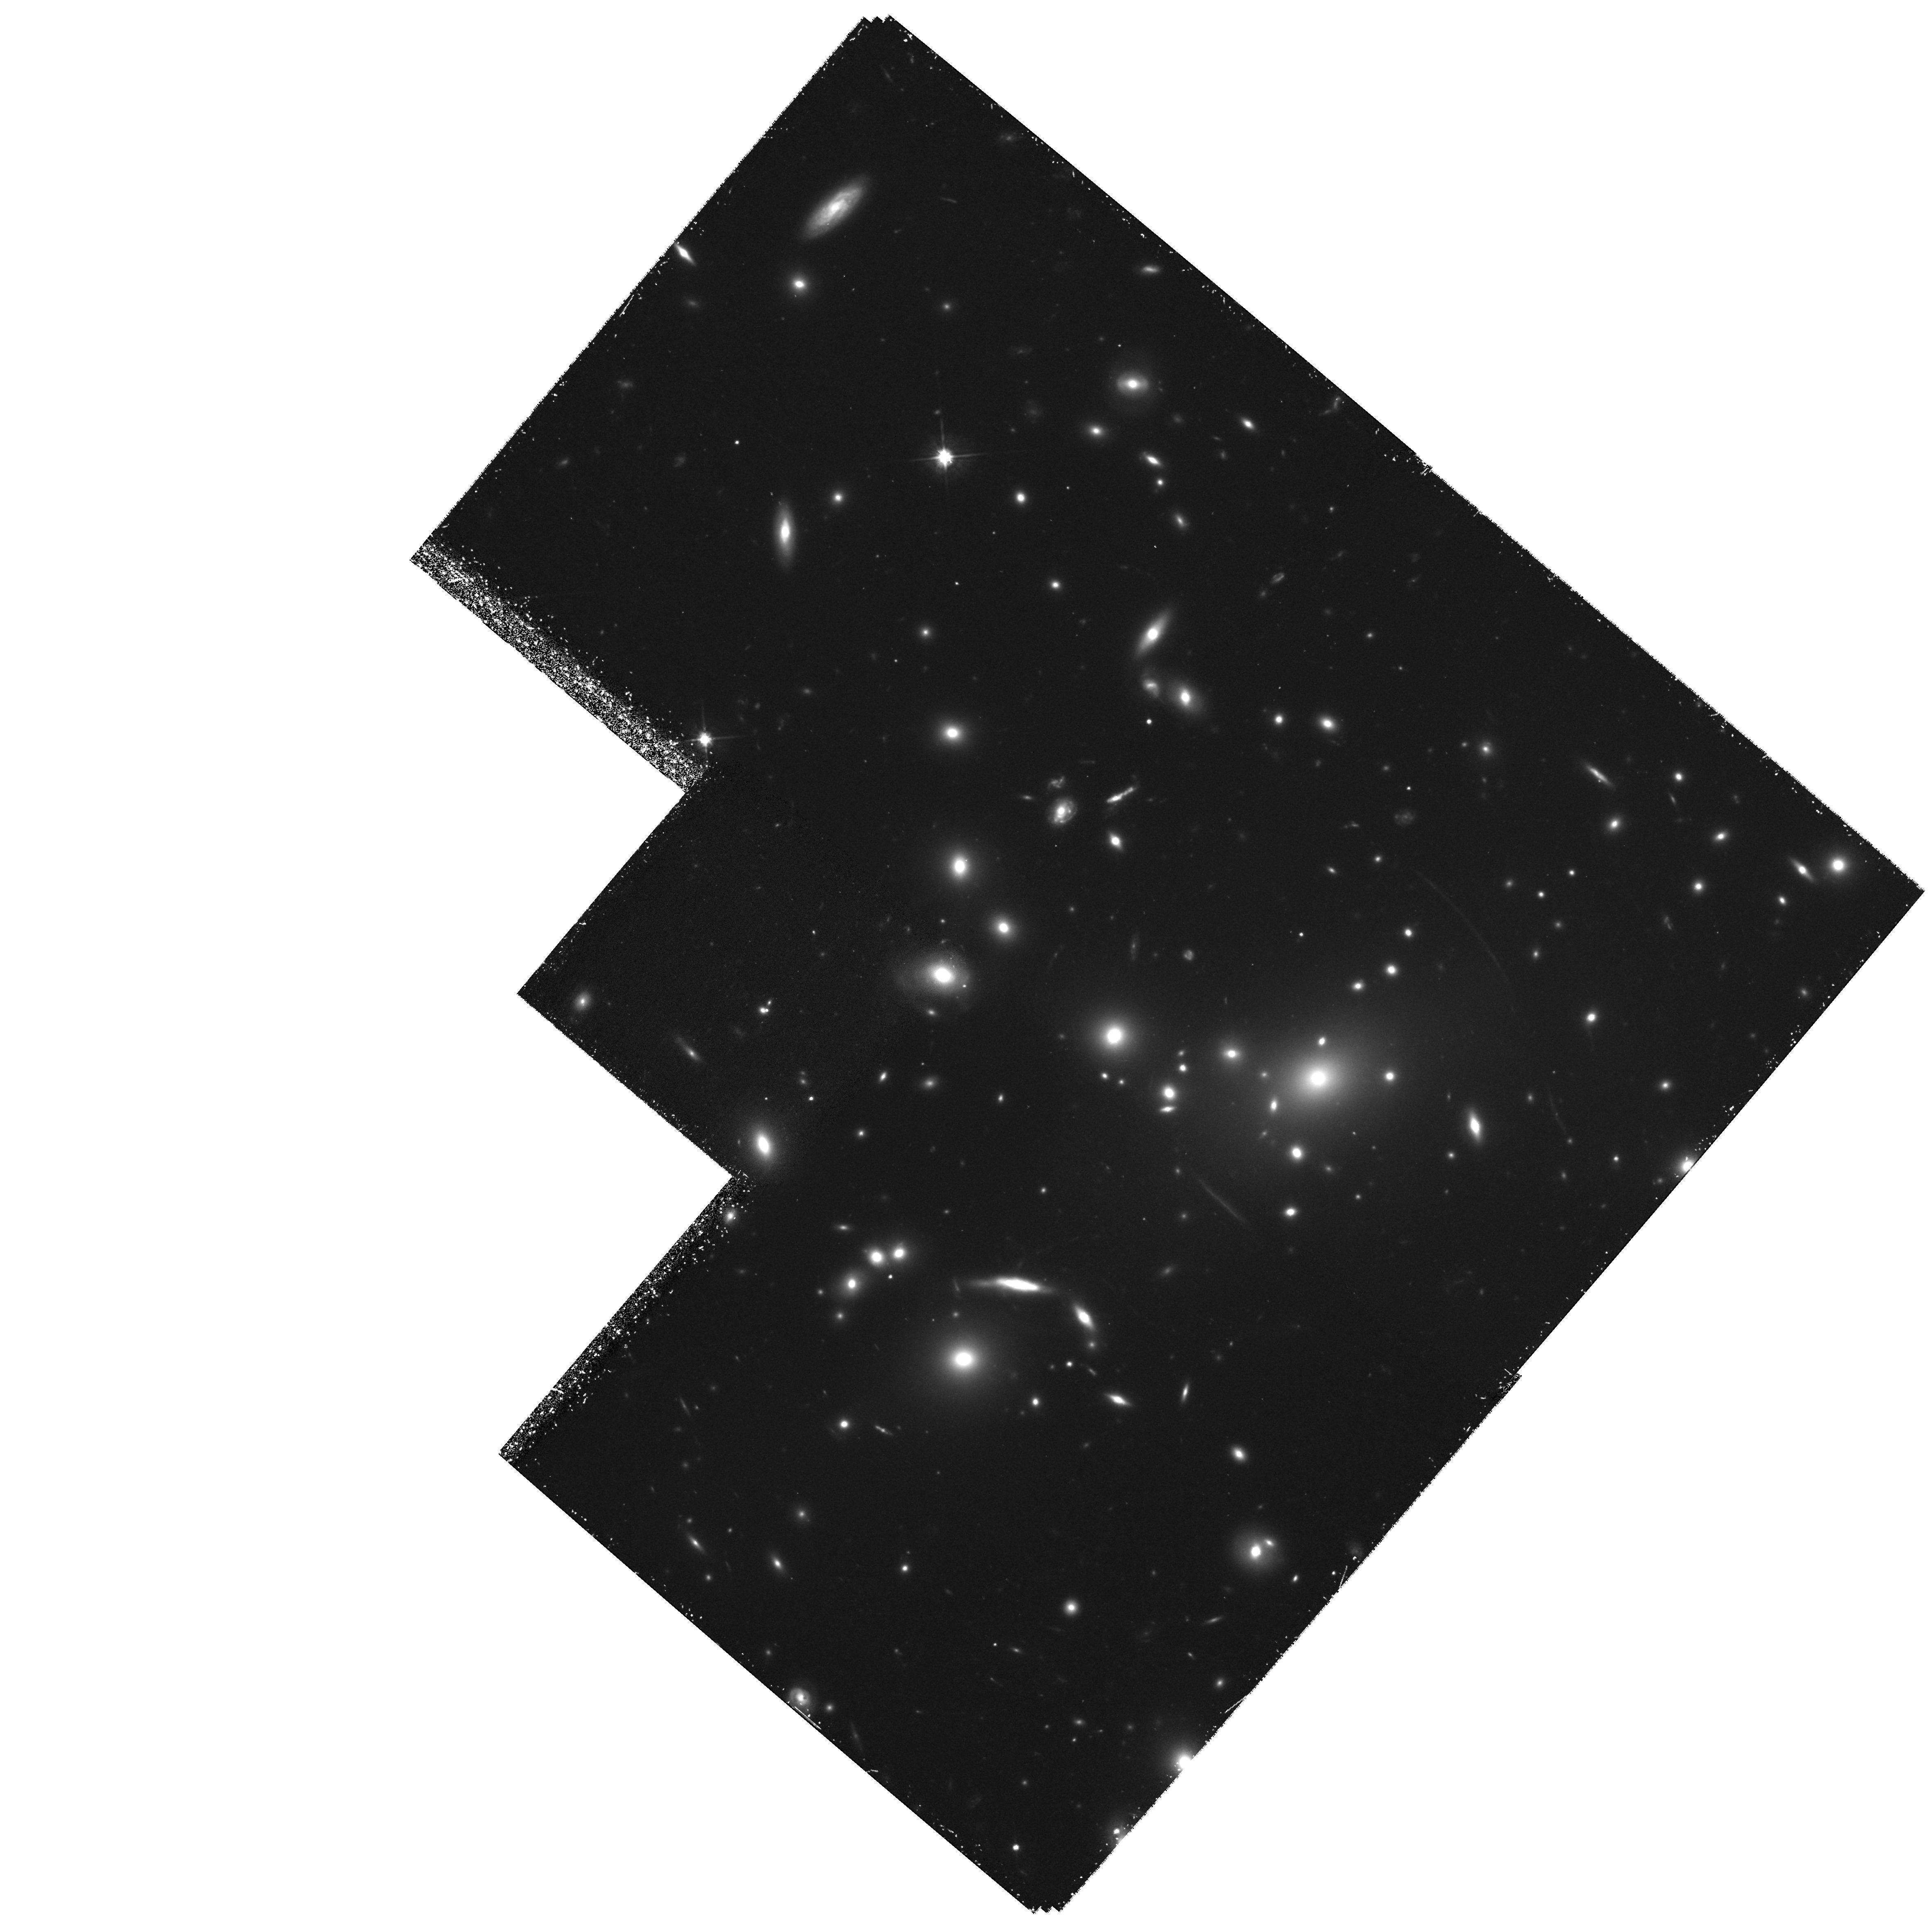
Target: ABELL2219. Instrument: WFPC2/PC. Filter: F702W. Exposure: 2 h. Observation ID: hst_6488_02_wfpc2_pc_f702w_u58e02

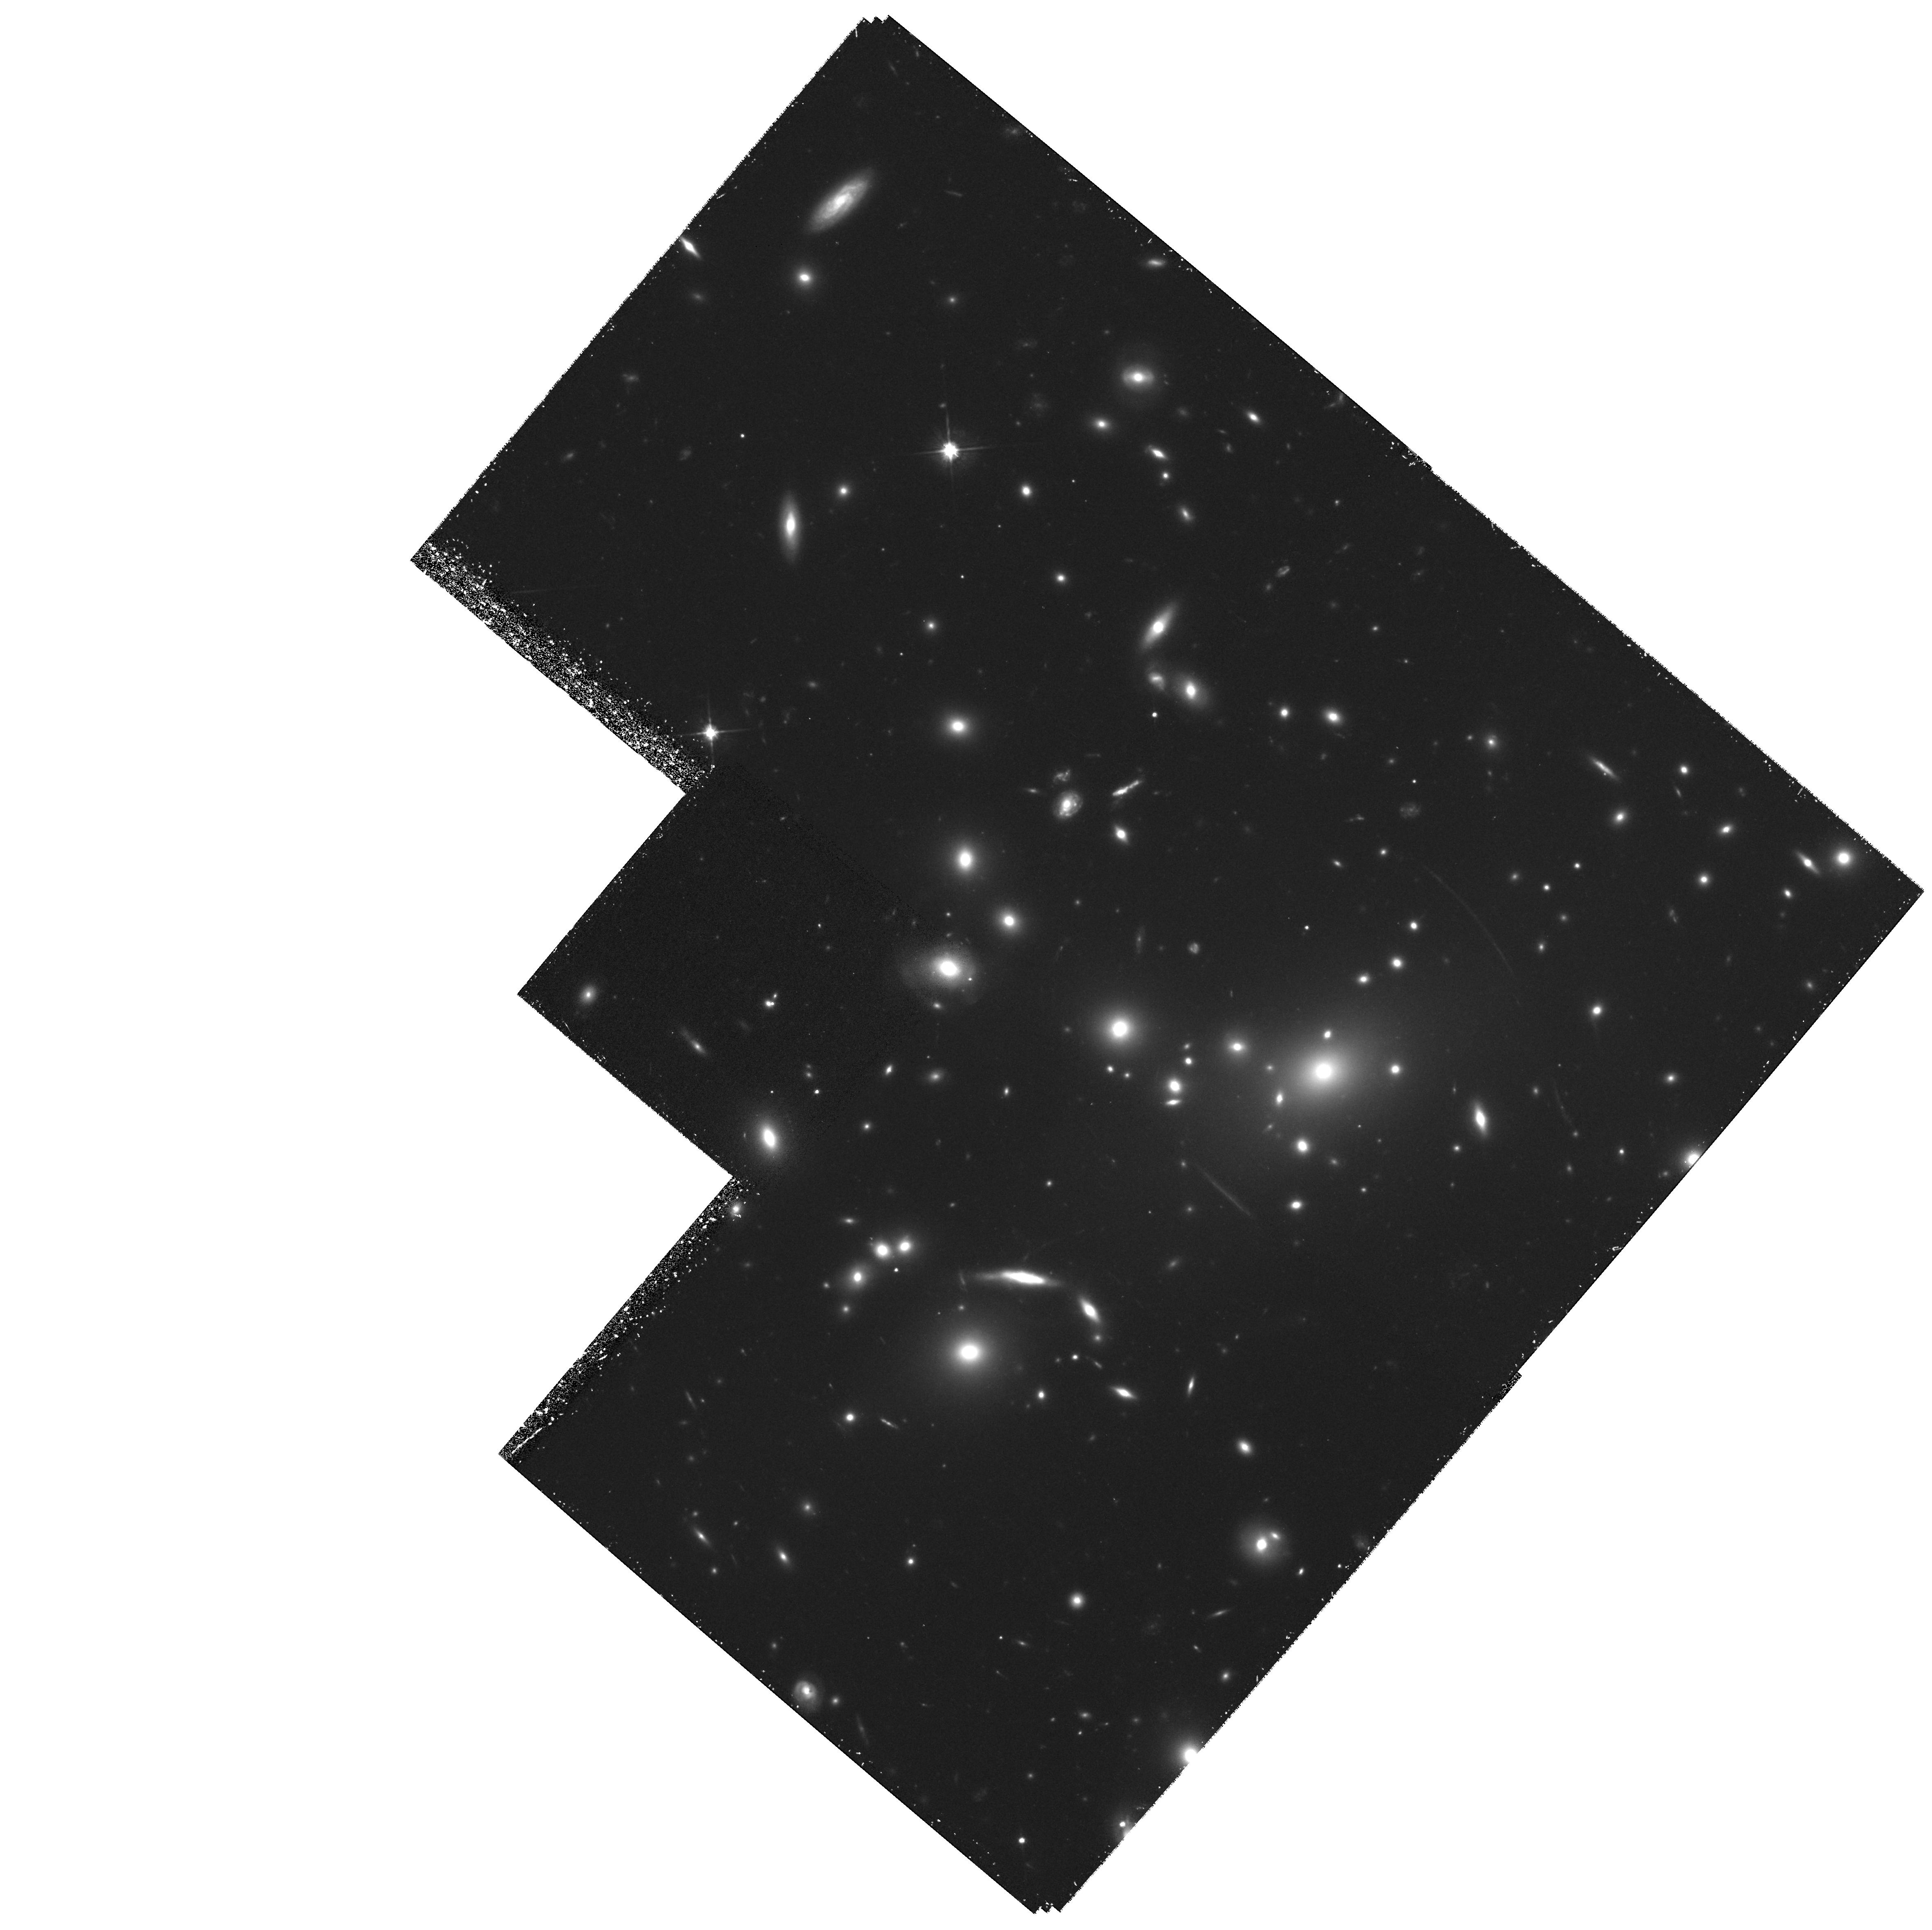
Target: ABELL2219. Instrument: WFPC2/PC. Filter: F702W. Exposure: 2 h. Observation ID: hst_6488_01_wfpc2_pc_f702w_u58e01

AN ULTRA-FAINT GALAXY COUNT AND REDSHIFT SURVEY USING CLUSTER LENSES (PI: Smail, Ian)

The high surface density (~ 200 arcmin^-2) of the faintest sources revealed via ultra-deep CCD images suggests we may have detected a population of high redshift pre-galactic halos. The abundance, clustering and other properties of such sources would be valuable constraints on theories of structure formation. To verify the hypothesis redshifts and hence luminosities are required for sources well beyond the spectroscopic limits of even 10-m class telescopes. By using the gravitational distortion induced by foreground rich clusters, we demonstrate that it is possible to secure reliable distances at these limits by analysing the images of background sources viewed through a highly-constrained cluster lens. From HST images of a single cluster, the redshift distribution of ~ 60 objects to R=25 has already been determined. A further development is the use of lensing to provide constraints on source counts and redshifts to yet fainter limits, R~29, by analysing the location and abundance of highly-magnified `pairs'. The combination of both techniques, made possible only with HST, provides the only avenue towards constraining a pre-galactic halo population. We propose to apply both techniques to a further cluster enabling us to 1) compare our lensing-derived N(z) at R<=23 with spectroscopic results, 2) extend the inversion depth to R=26, and 3) analyse the frequency and geometry of faint pairs to constrain the distance and abundance of sources to R~29.